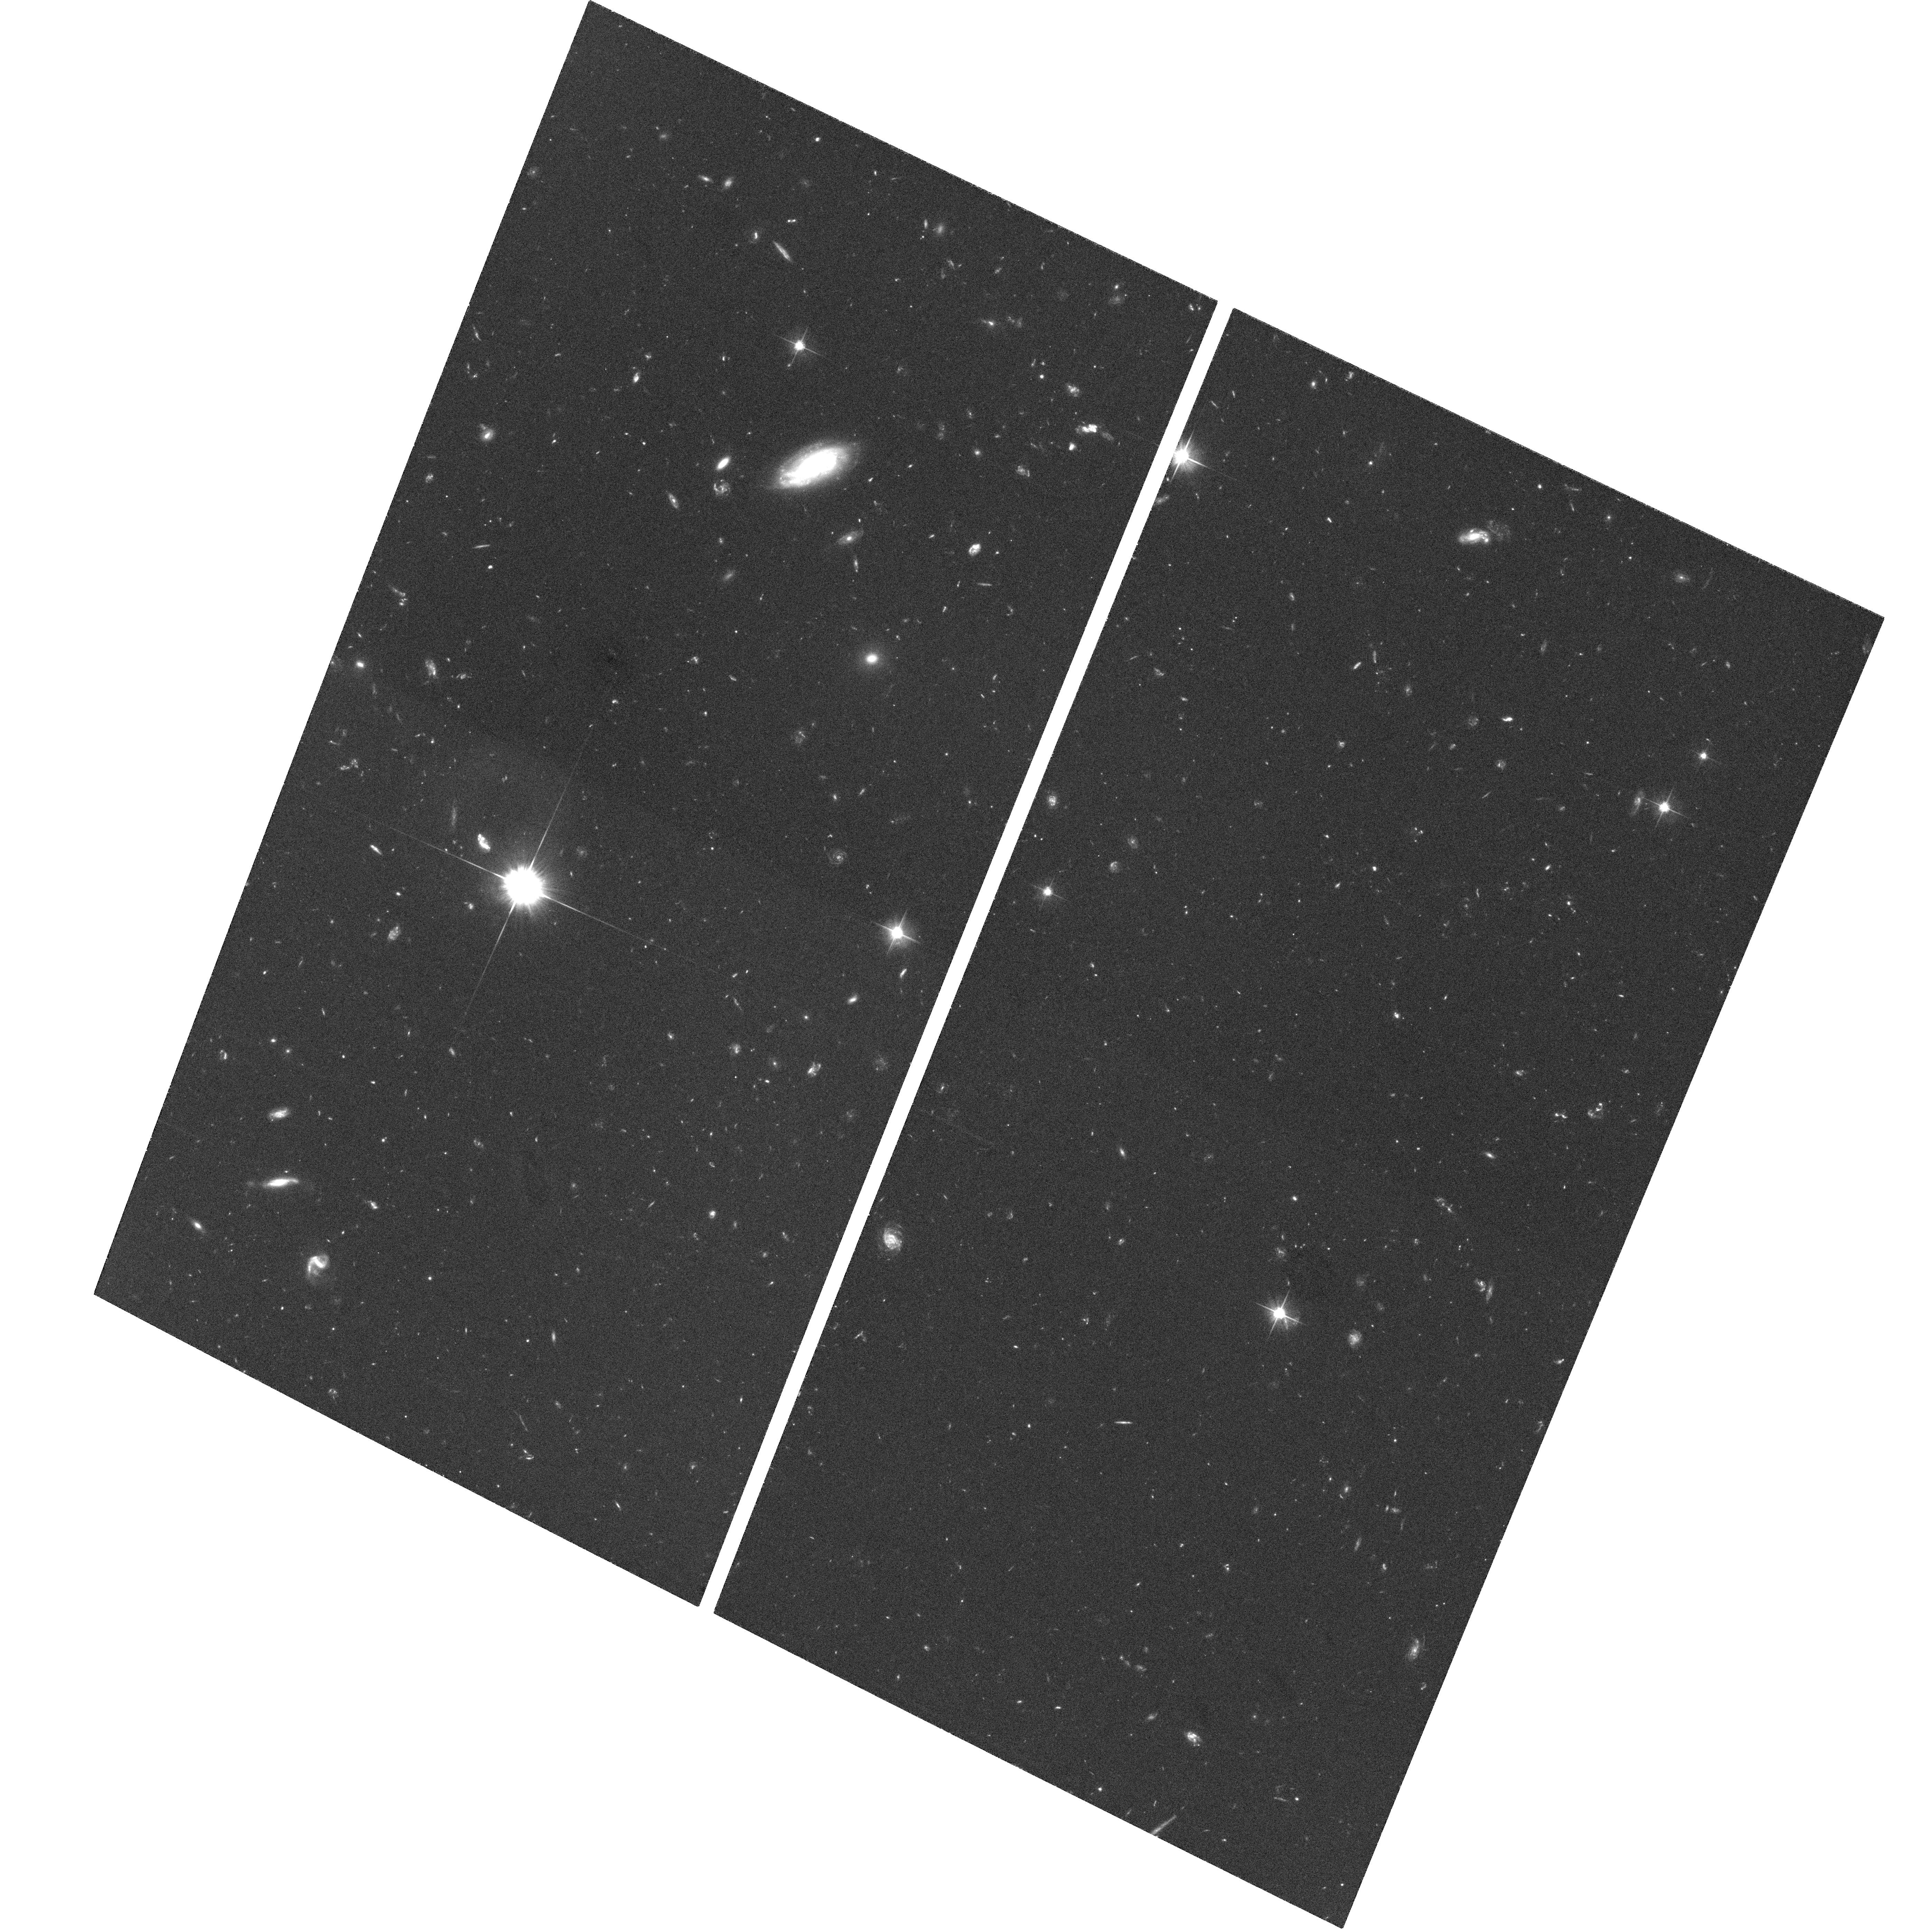
Target: CT344
Instrument: ACS/WFC
Filter: F606W
Exposure: 1.1 h
Observation ID: hst_9498_01_acs_wfc_f606w_j8dd01

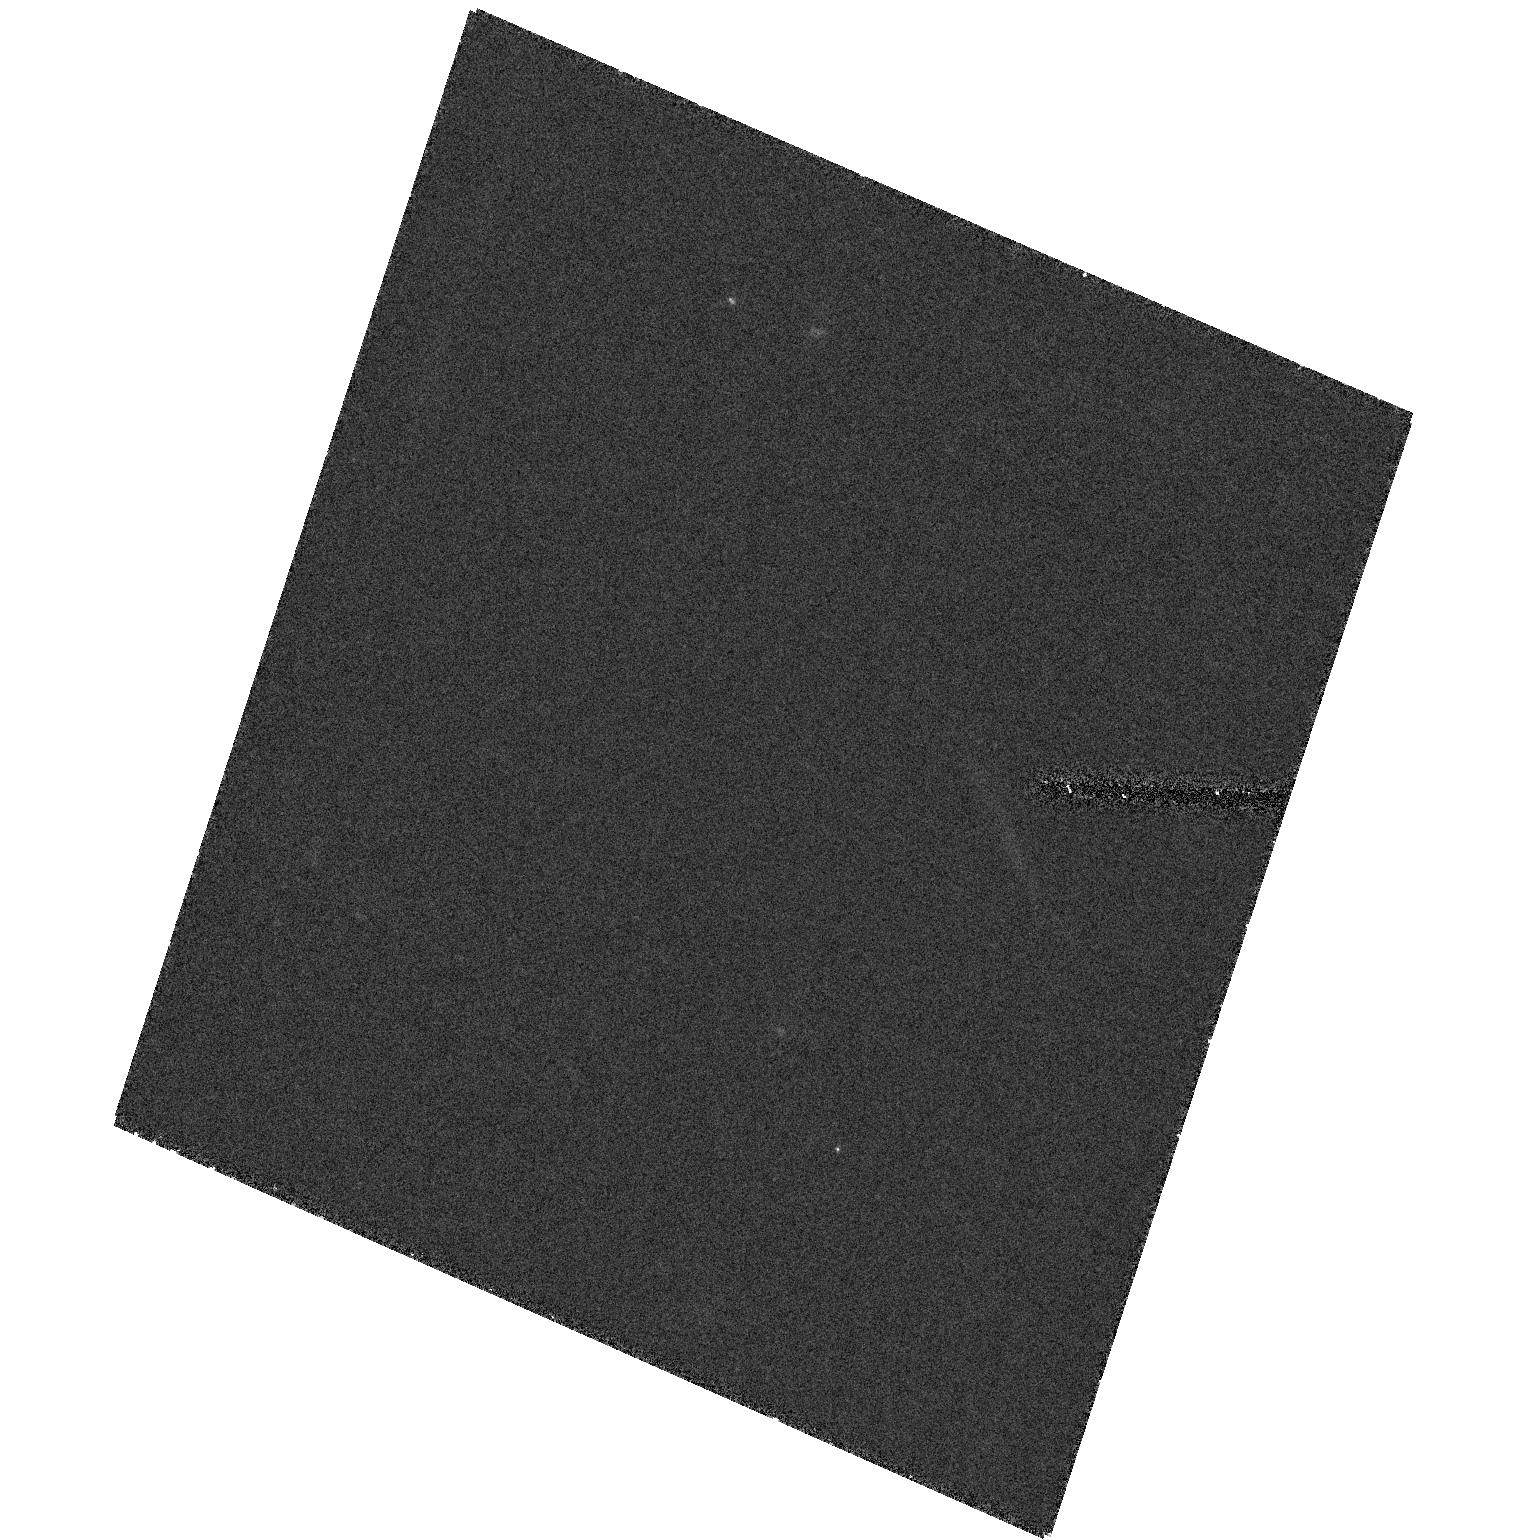
Target: field at RA 16.395°, Dec -27.616°
Instrument: ACS/HRC
Filter: F555W
Exposure: 54 min
Observation ID: hst_9498_01_acs_hrc_f555w_j8dd01

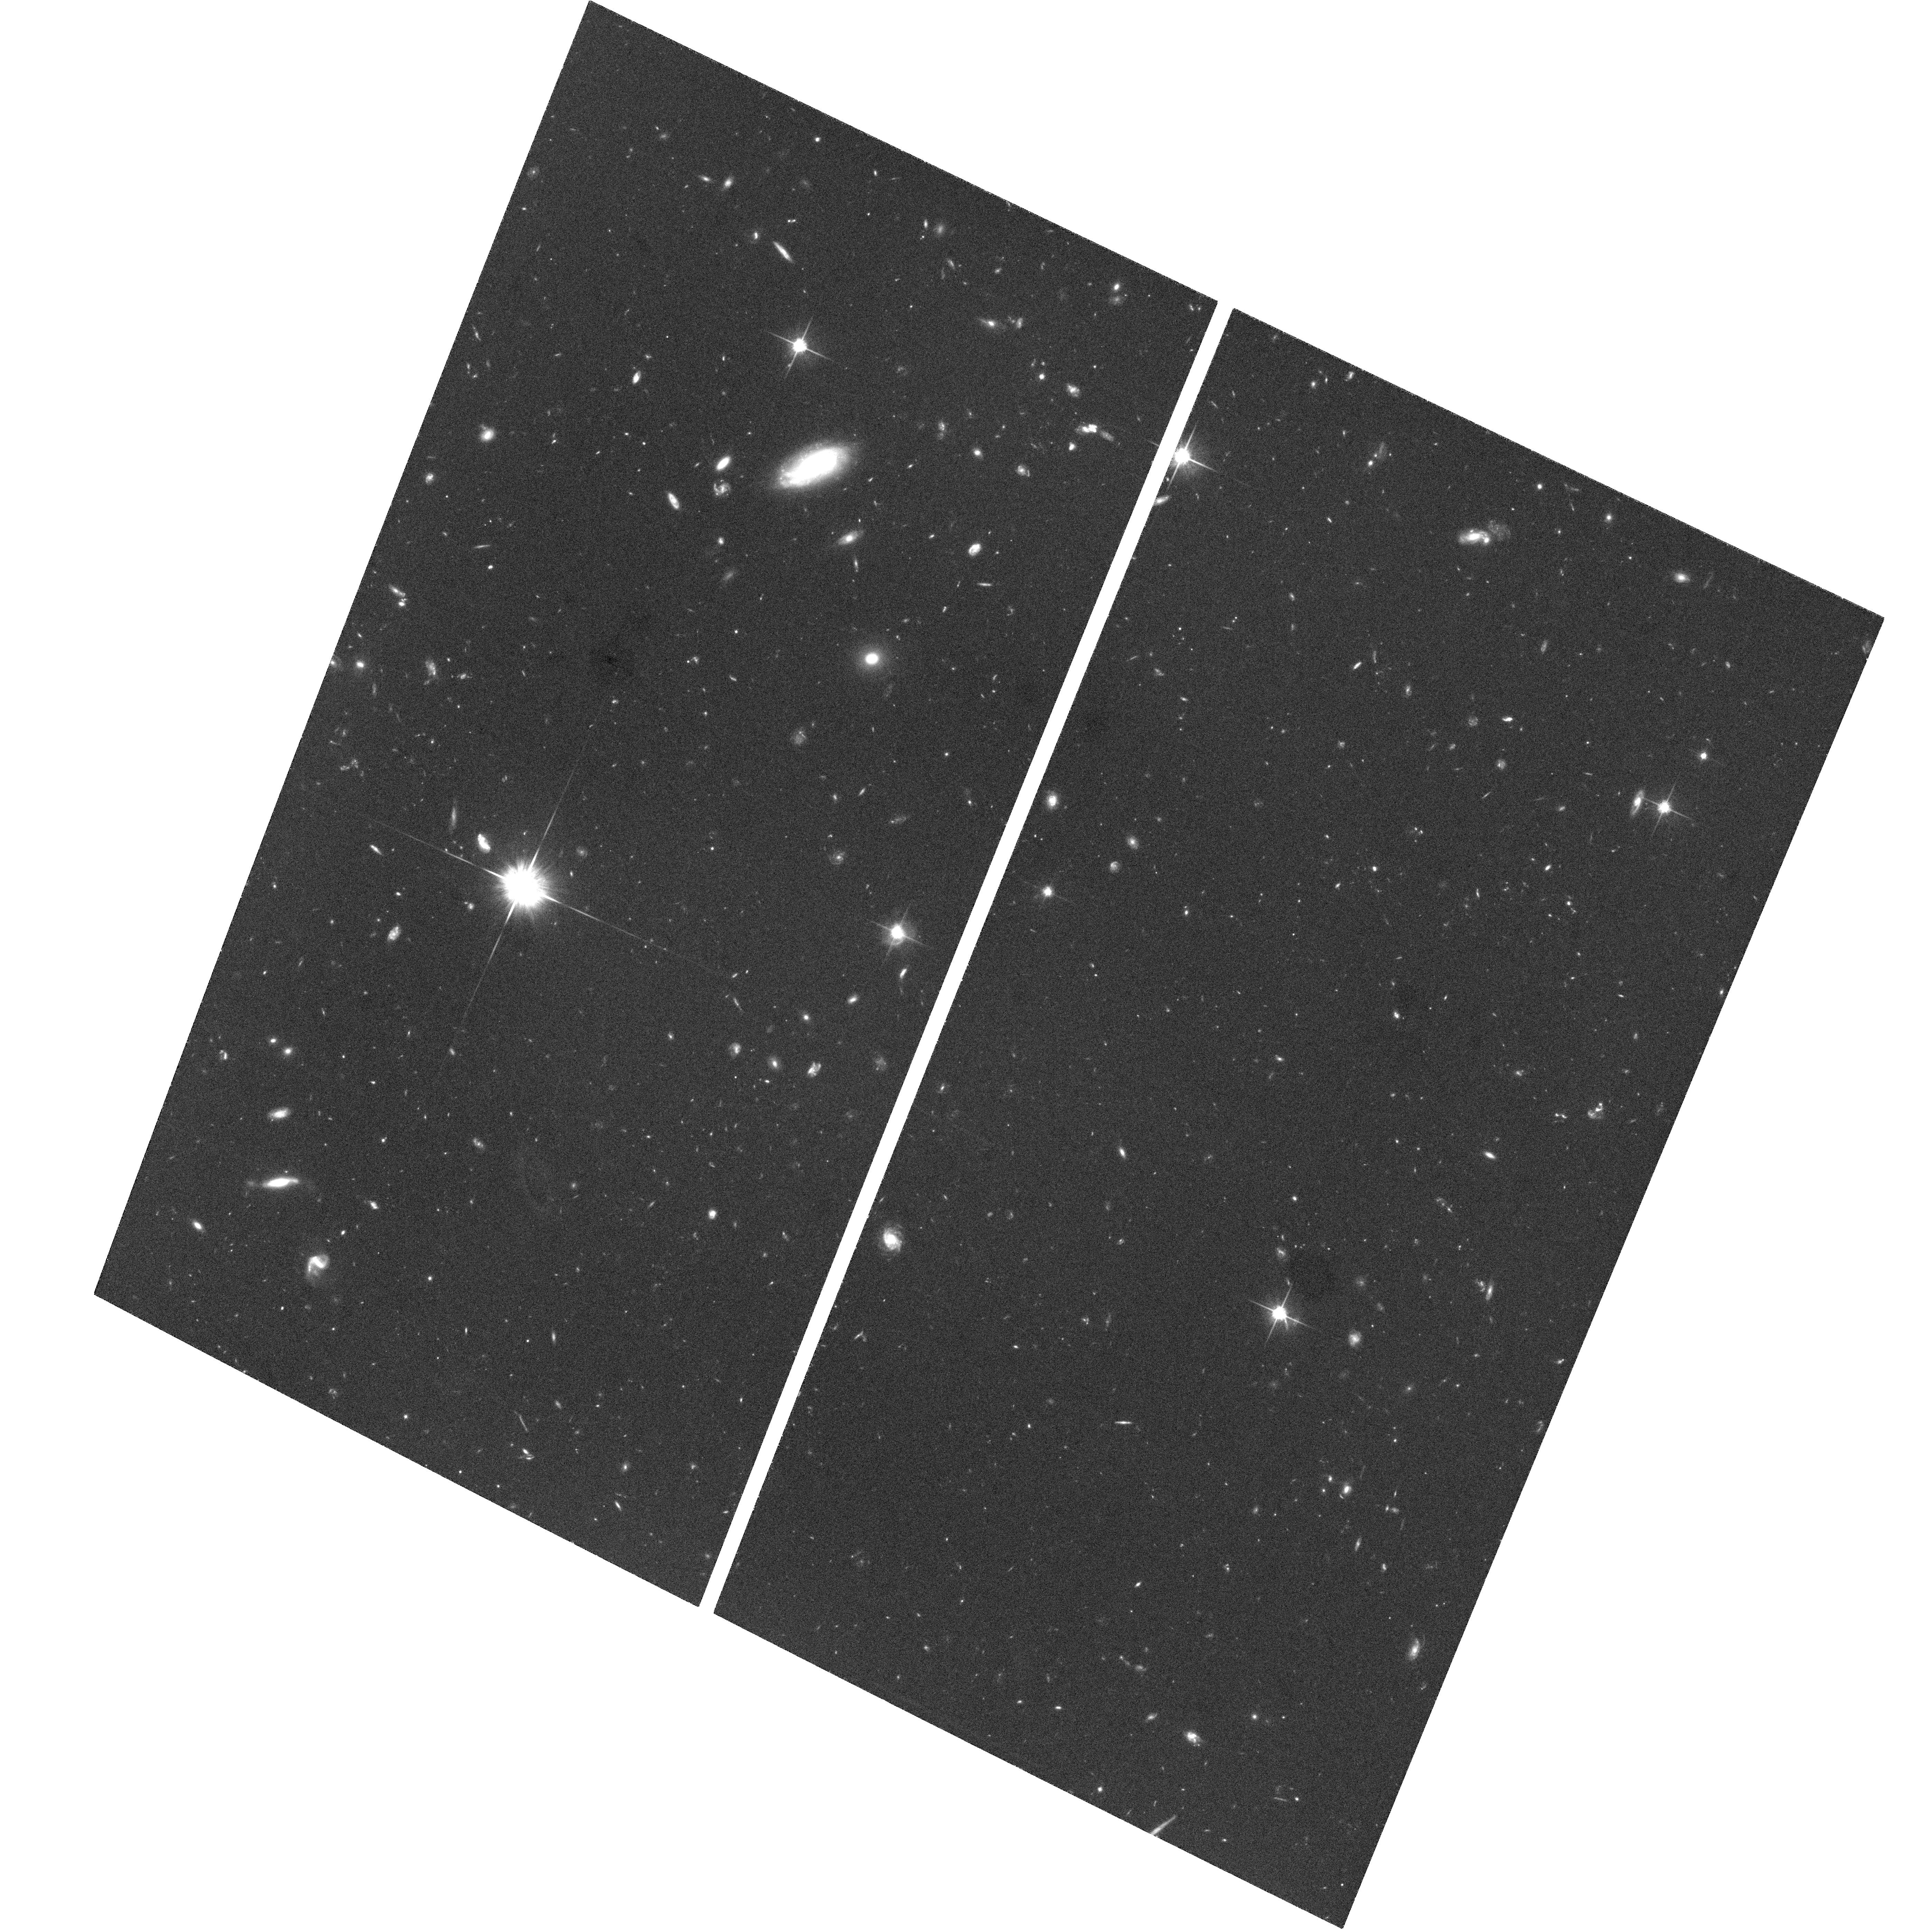
Target: CT344
Instrument: ACS/WFC
Filter: F814W
Exposure: 1.1 h
Observation ID: hst_9498_01_acs_wfc_f814w_j8dd01

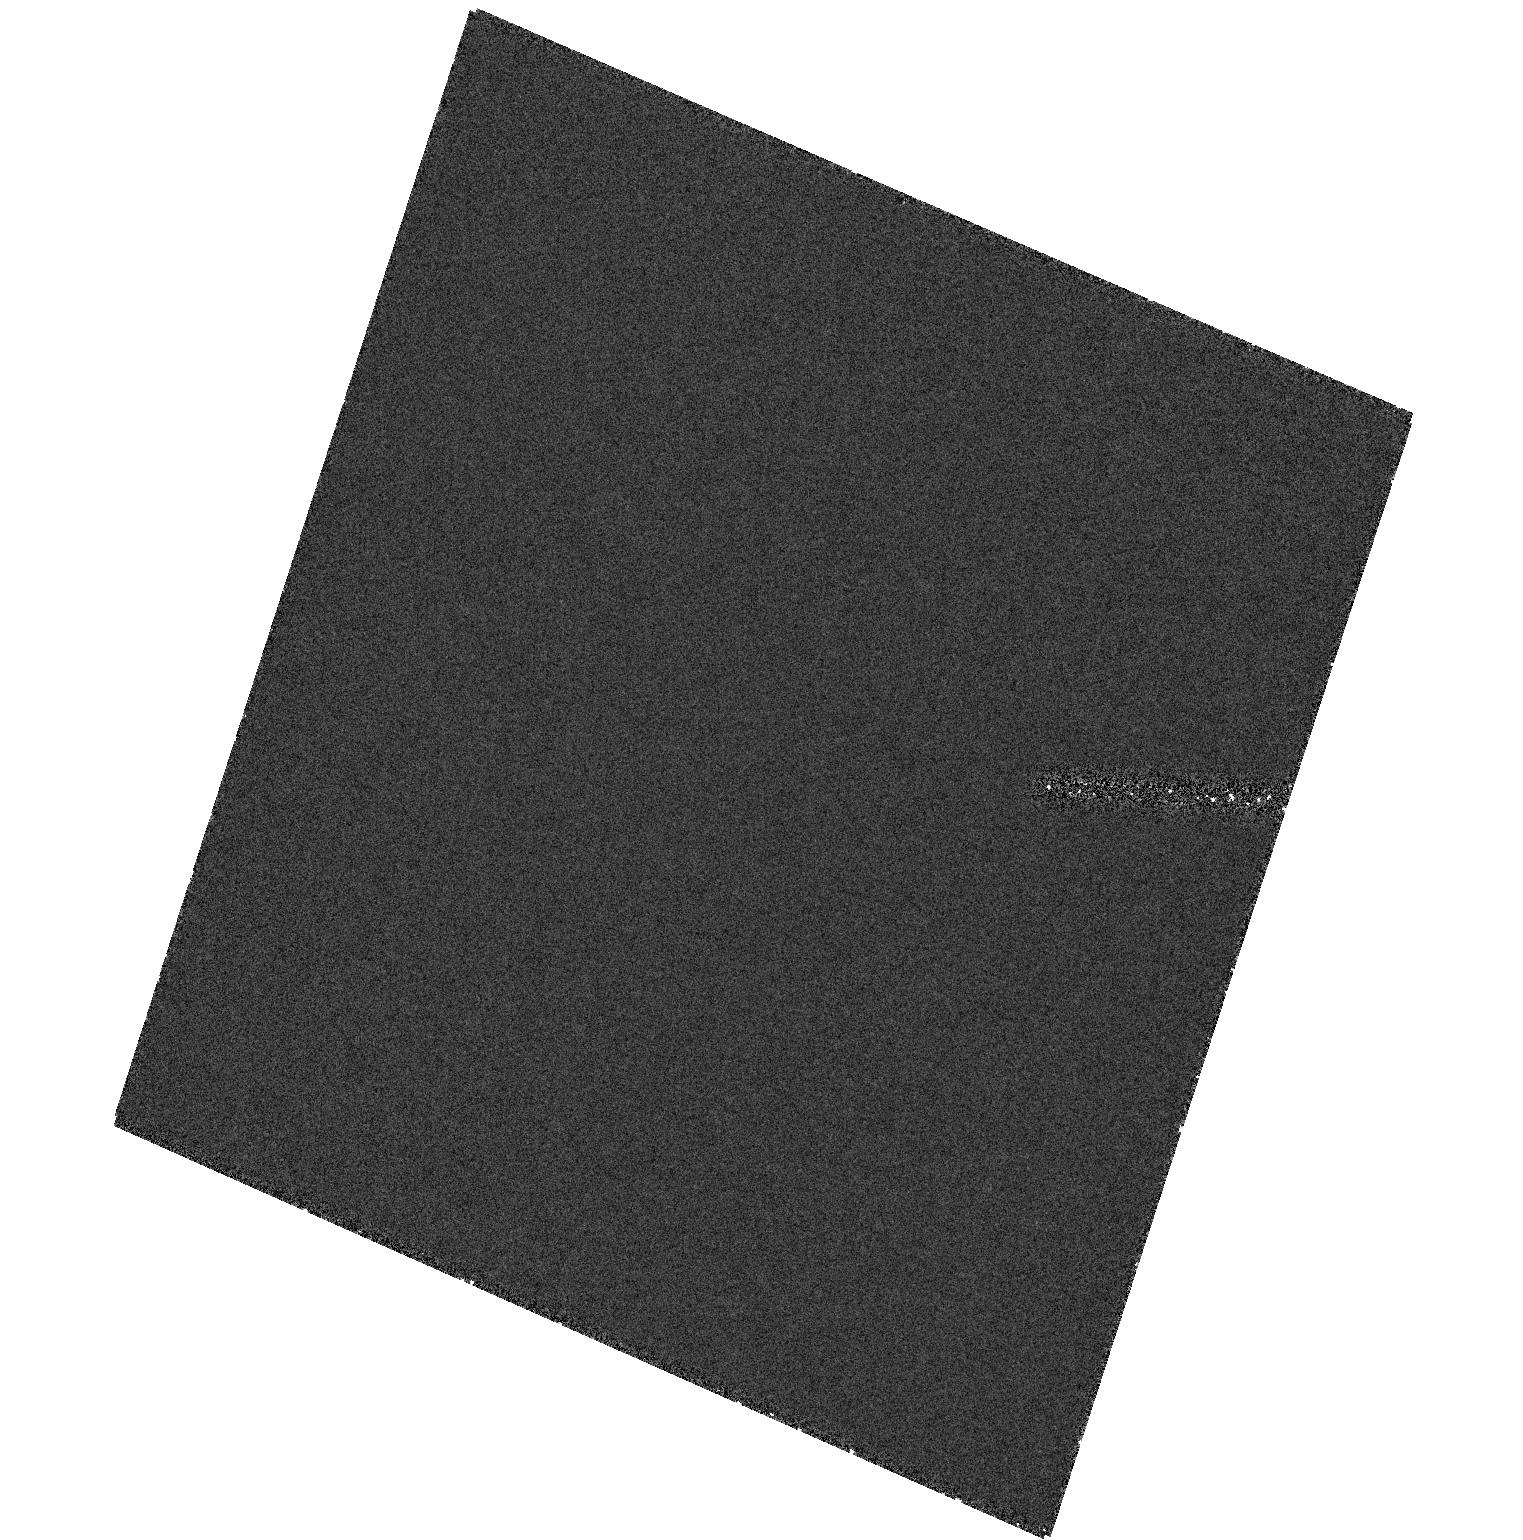
Target: field at RA 16.395°, Dec -27.616°
Instrument: ACS/HRC
Filter: F250W
Exposure: 54 min
Observation ID: hst_9498_01_acs_hrc_f250w_j8dd01

The Nature of the Close Binary Quasar LBQS 0103-2753 (PI: Junkkarinen, Vesa T.)

We propose STIS spectroscopic and ACS imaging observations of the small--separation quasar pair LBQS 0103-2753 A/B (= CT 344). This quasar pair with z = 0.85, has a projected separation of only 0.3 arcsec or 2.3 kpc. The brighter member of the pair (V = 18.2) is a BAL quasar while the fainter (V = 19.4) is a quasar at a similar redshift without BALs. It is very likely that the two quasars are a binary quasar, and not a chance superposition along the line of sight or a gravitational lens (Junkkarinen et al. 2001). The goals of the STIS spectroscopic observations are to accurately measure the systemic redshifts and redshift difference, to search for variability, and to quantify the emission line differences between the two quasars. Deep ACS WFC images, in the F606W and F814W filters, will be used to provide information on the host galaxy morphologies, to look for the signatures of a merger/interaction -- in particular disturbed isophotes and tidal tails, and to study any cluster of galaxies around this quasar pair. These observations will test the lensing versus binary hypothesis and help differentiate between merging and a high relative velocity galaxy--galaxy interaction. Studies of binary quasars with such close separations will put constraints on merger timescales and duty cycles for AGN fueling at these separations.